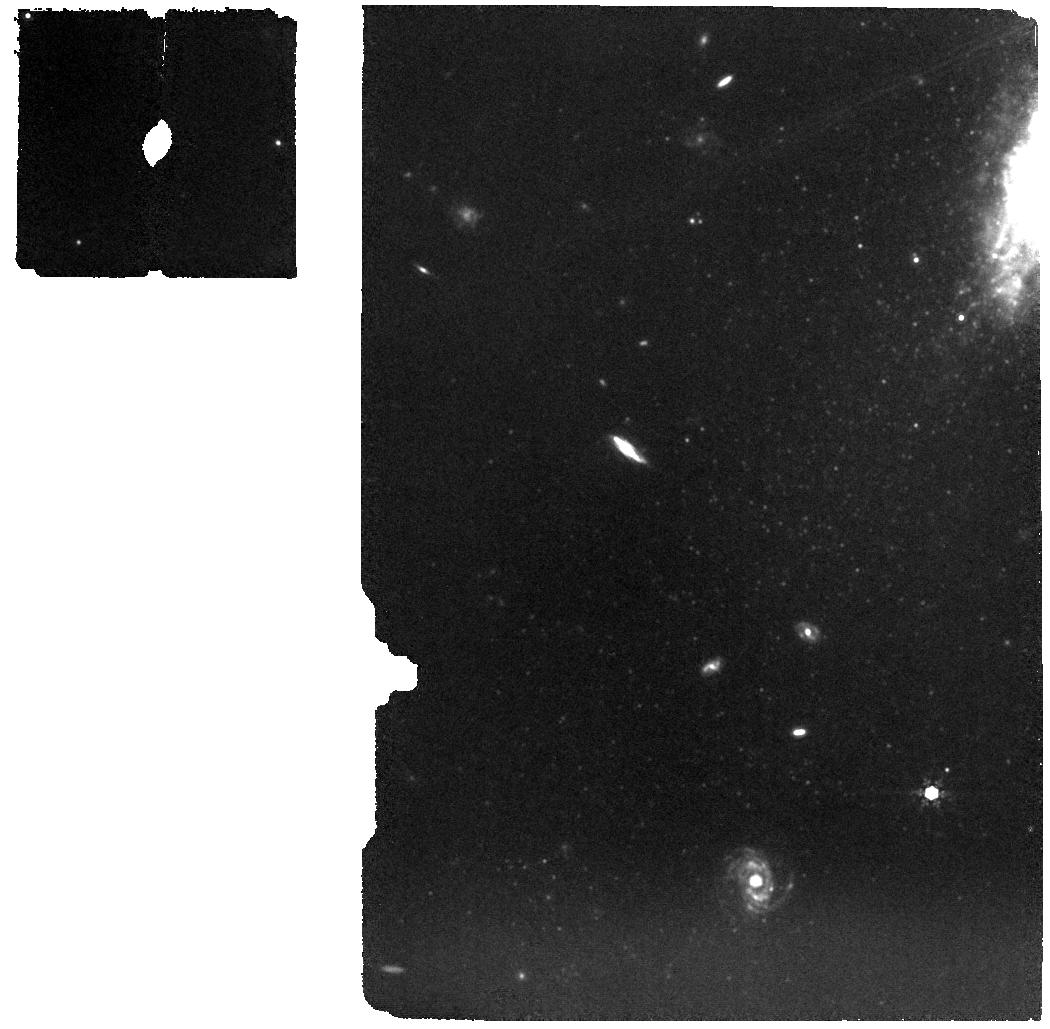
Target: SN2023fyq
Instrument: MIRI
Filter: F1000W
Exposure: 46 min
Observation ID: jw06659-o001_t001_miri_f1000w

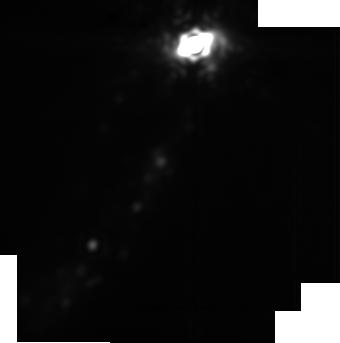
Target: SN2023fyq-imaging
Instrument: MIRI
Filter: F2550W
Exposure: 11 min
Observation ID: jw06659-o003_t003_miri_f2550w-sub256

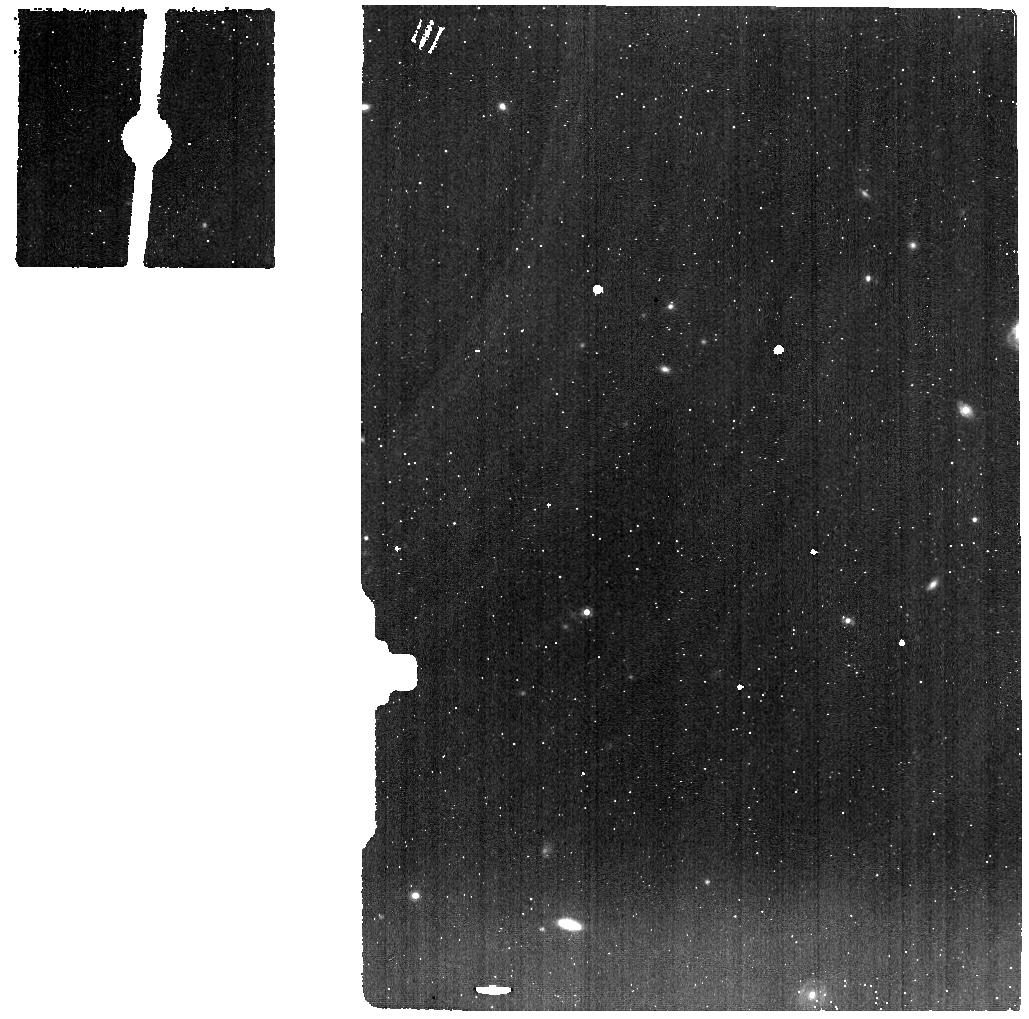
Target: SN2023fyq-spec-background
Instrument: MIRI
Filter: F1000W
Exposure: 12 min
Observation ID: jw06659-o002_t002_miri_f1000w

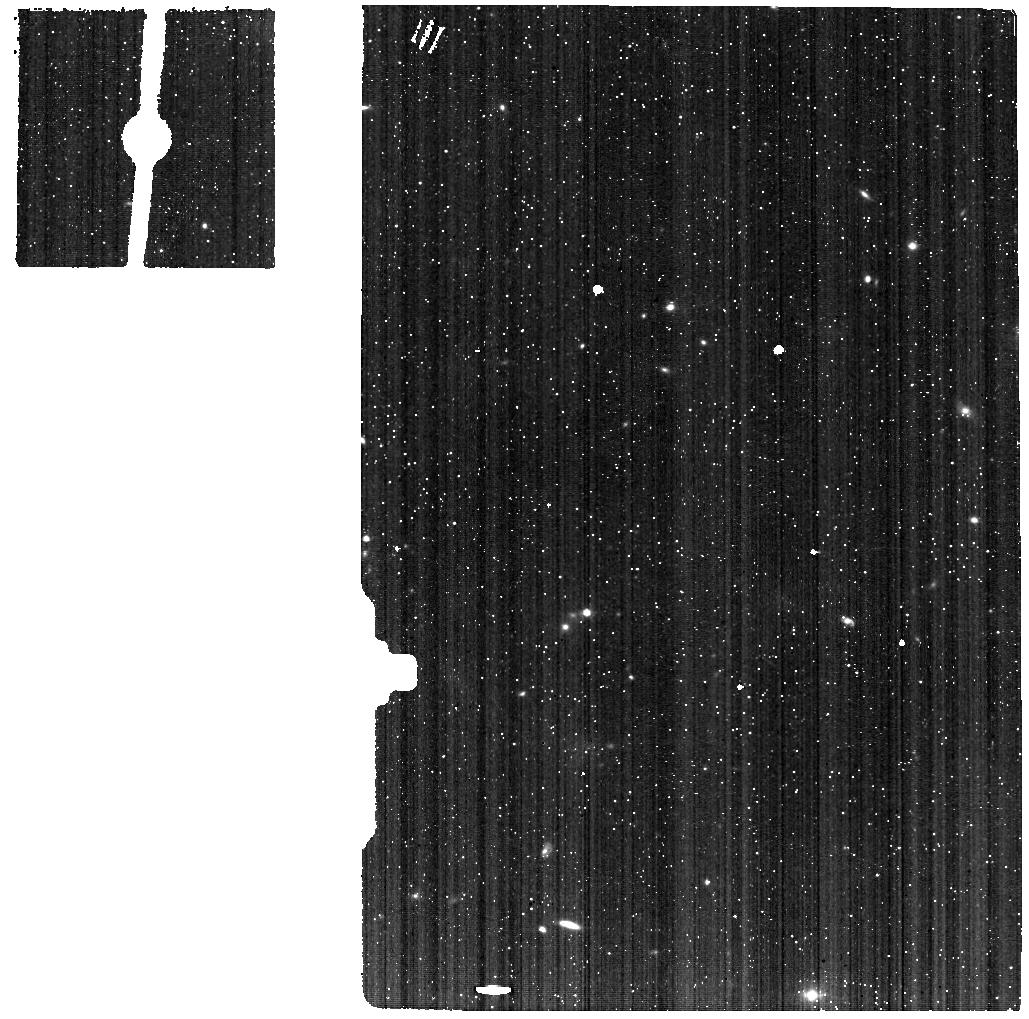
Target: SN2023fyq-spec-background
Instrument: MIRI
Filter: F560W
Exposure: 12 min
Observation ID: jw06659-o002_t002_miri_f560w

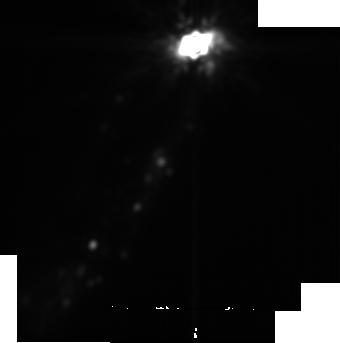
Target: SN2023fyq-imaging
Instrument: MIRI
Filter: F2100W
Exposure: 6 min
Observation ID: jw06659-o003_t003_miri_f2100w-sub256

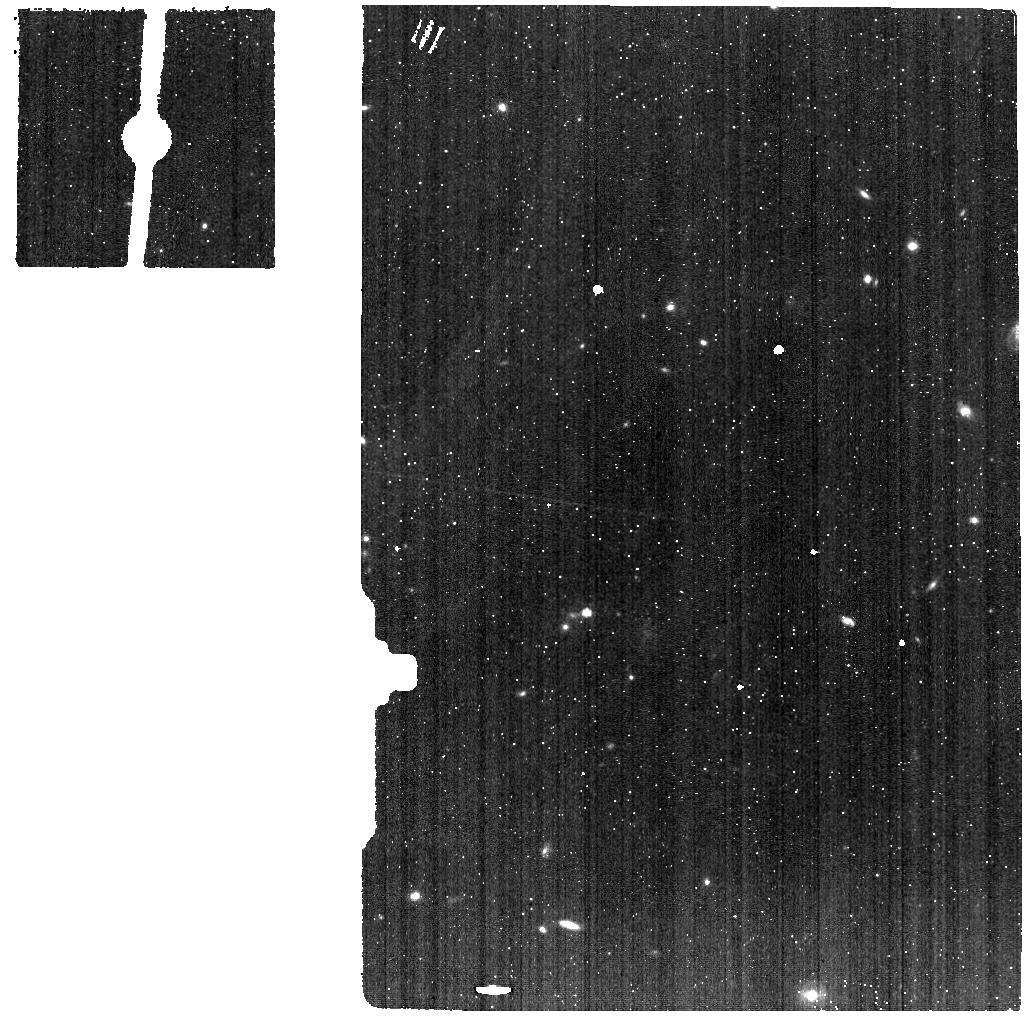
Target: SN2023fyq-spec-background
Instrument: MIRI
Filter: F770W
Exposure: 12 min
Observation ID: jw06659-o002_t002_miri_f770w

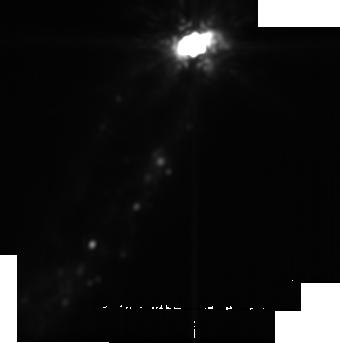
Target: SN2023fyq-imaging
Instrument: MIRI
Filter: F1800W
Exposure: 6 min
Observation ID: jw06659-o003_t003_miri_f1800w-sub256

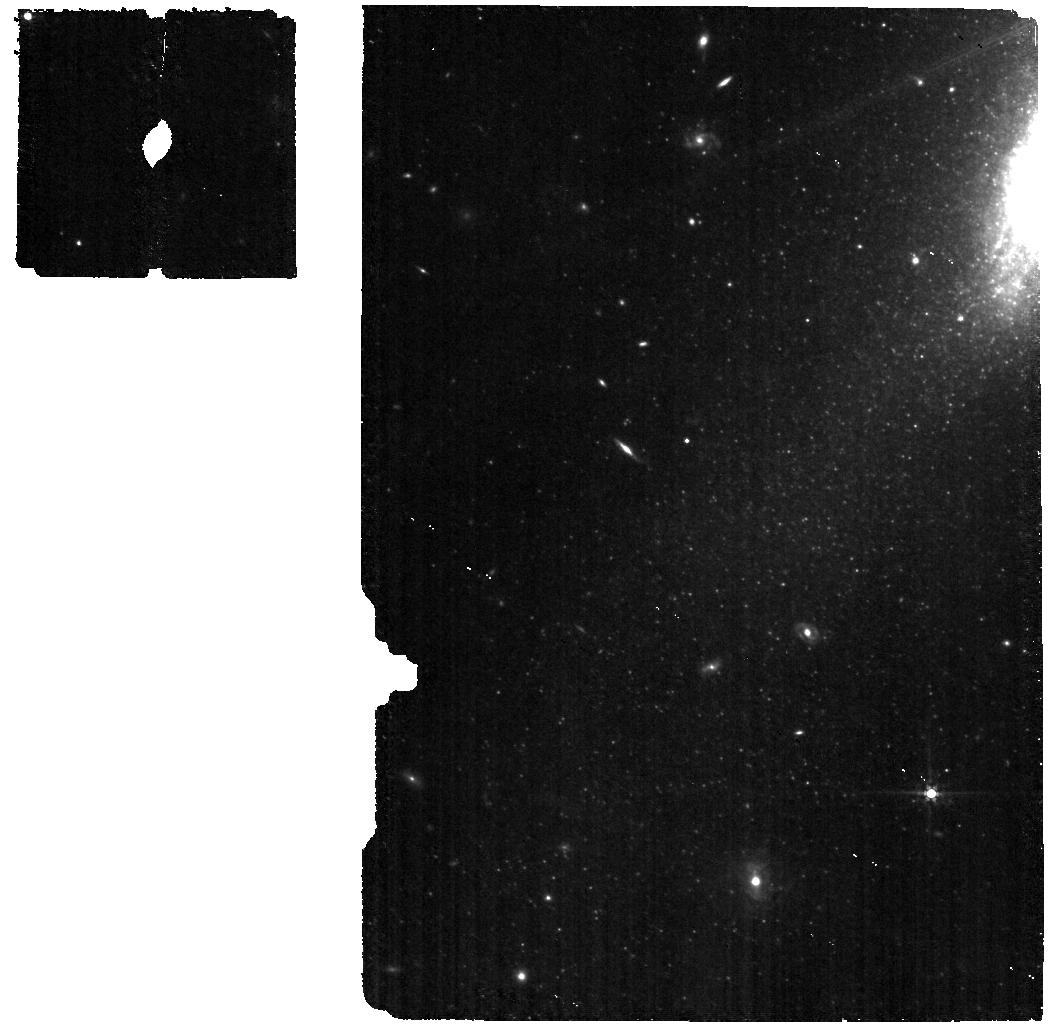
Target: SN2023fyq
Instrument: MIRI
Filter: F560W
Exposure: 46 min
Observation ID: jw06659-o001_t001_miri_f560w

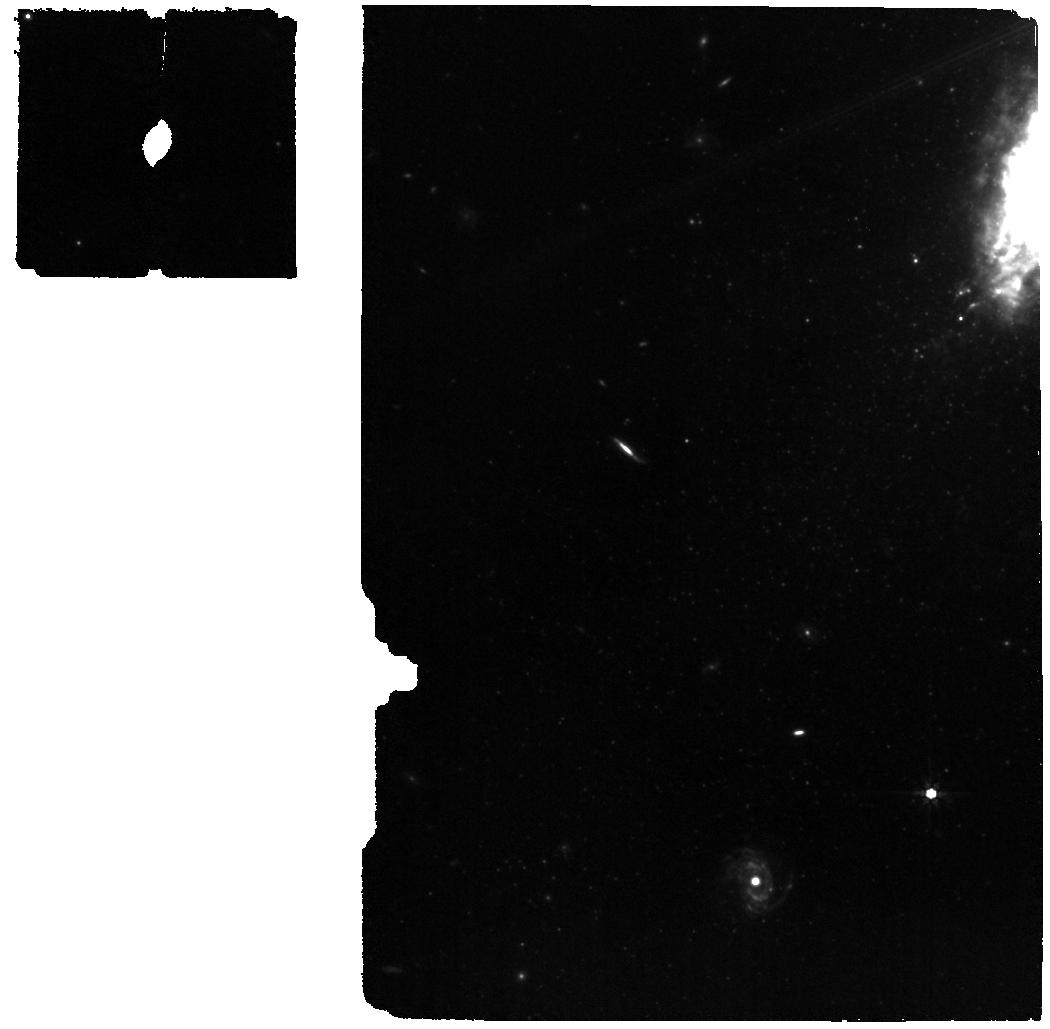
Target: SN2023fyq
Instrument: MIRI
Filter: F770W
Exposure: 46 min
Observation ID: jw06659-o001_t001_miri_f770w

Dust to Dust: Probing the Survival of Cold Dust, New Hot Dust Formation, and Mass-Loss History of the Nearest Type Ibn Supernova (PI: Taggart, Kirsty)

SN 2023fyq, the closest Type Ibn supernova (SN Ibn) to date, was discovered on April 17, 2023. It exhibited remarkable photometric behaviour, with an optical luminosity of approximately M_r ~ -12 mag for several months, consistent with some LBV outbursts and "SN impostors," before a rapid brightening and terminal explosion in mid-July. Serendipitous imaging by JWST on June 27, 2023, revealed strong dust emission coincident with the SN location, marking the first detection of "cold" (~120 K) dust before peak brightness. Here, we propose JWST/MIR spectroscopy and imaging observations of SN 2023fyq approximately 300 days after the explosion. These observations will (i) directly observe the survival of circumstellar dust post-explosion, (ii) reveal new dust formation in a hydrogen-poor environment, and (iii) probe the progenitor star's mass-loss history, providing a reference point for future studies. SN 2023fyq offers a rare opportunity to investigate SNe Ibn, their progenitor systems, and their impact on dust in their environments. Given its distance and conducive conditions for dust formation, SN 2023fyq may remain visible in the MIR for a decade. However, early observations are crucial to understanding rapid dust growth and interpreting future observations.